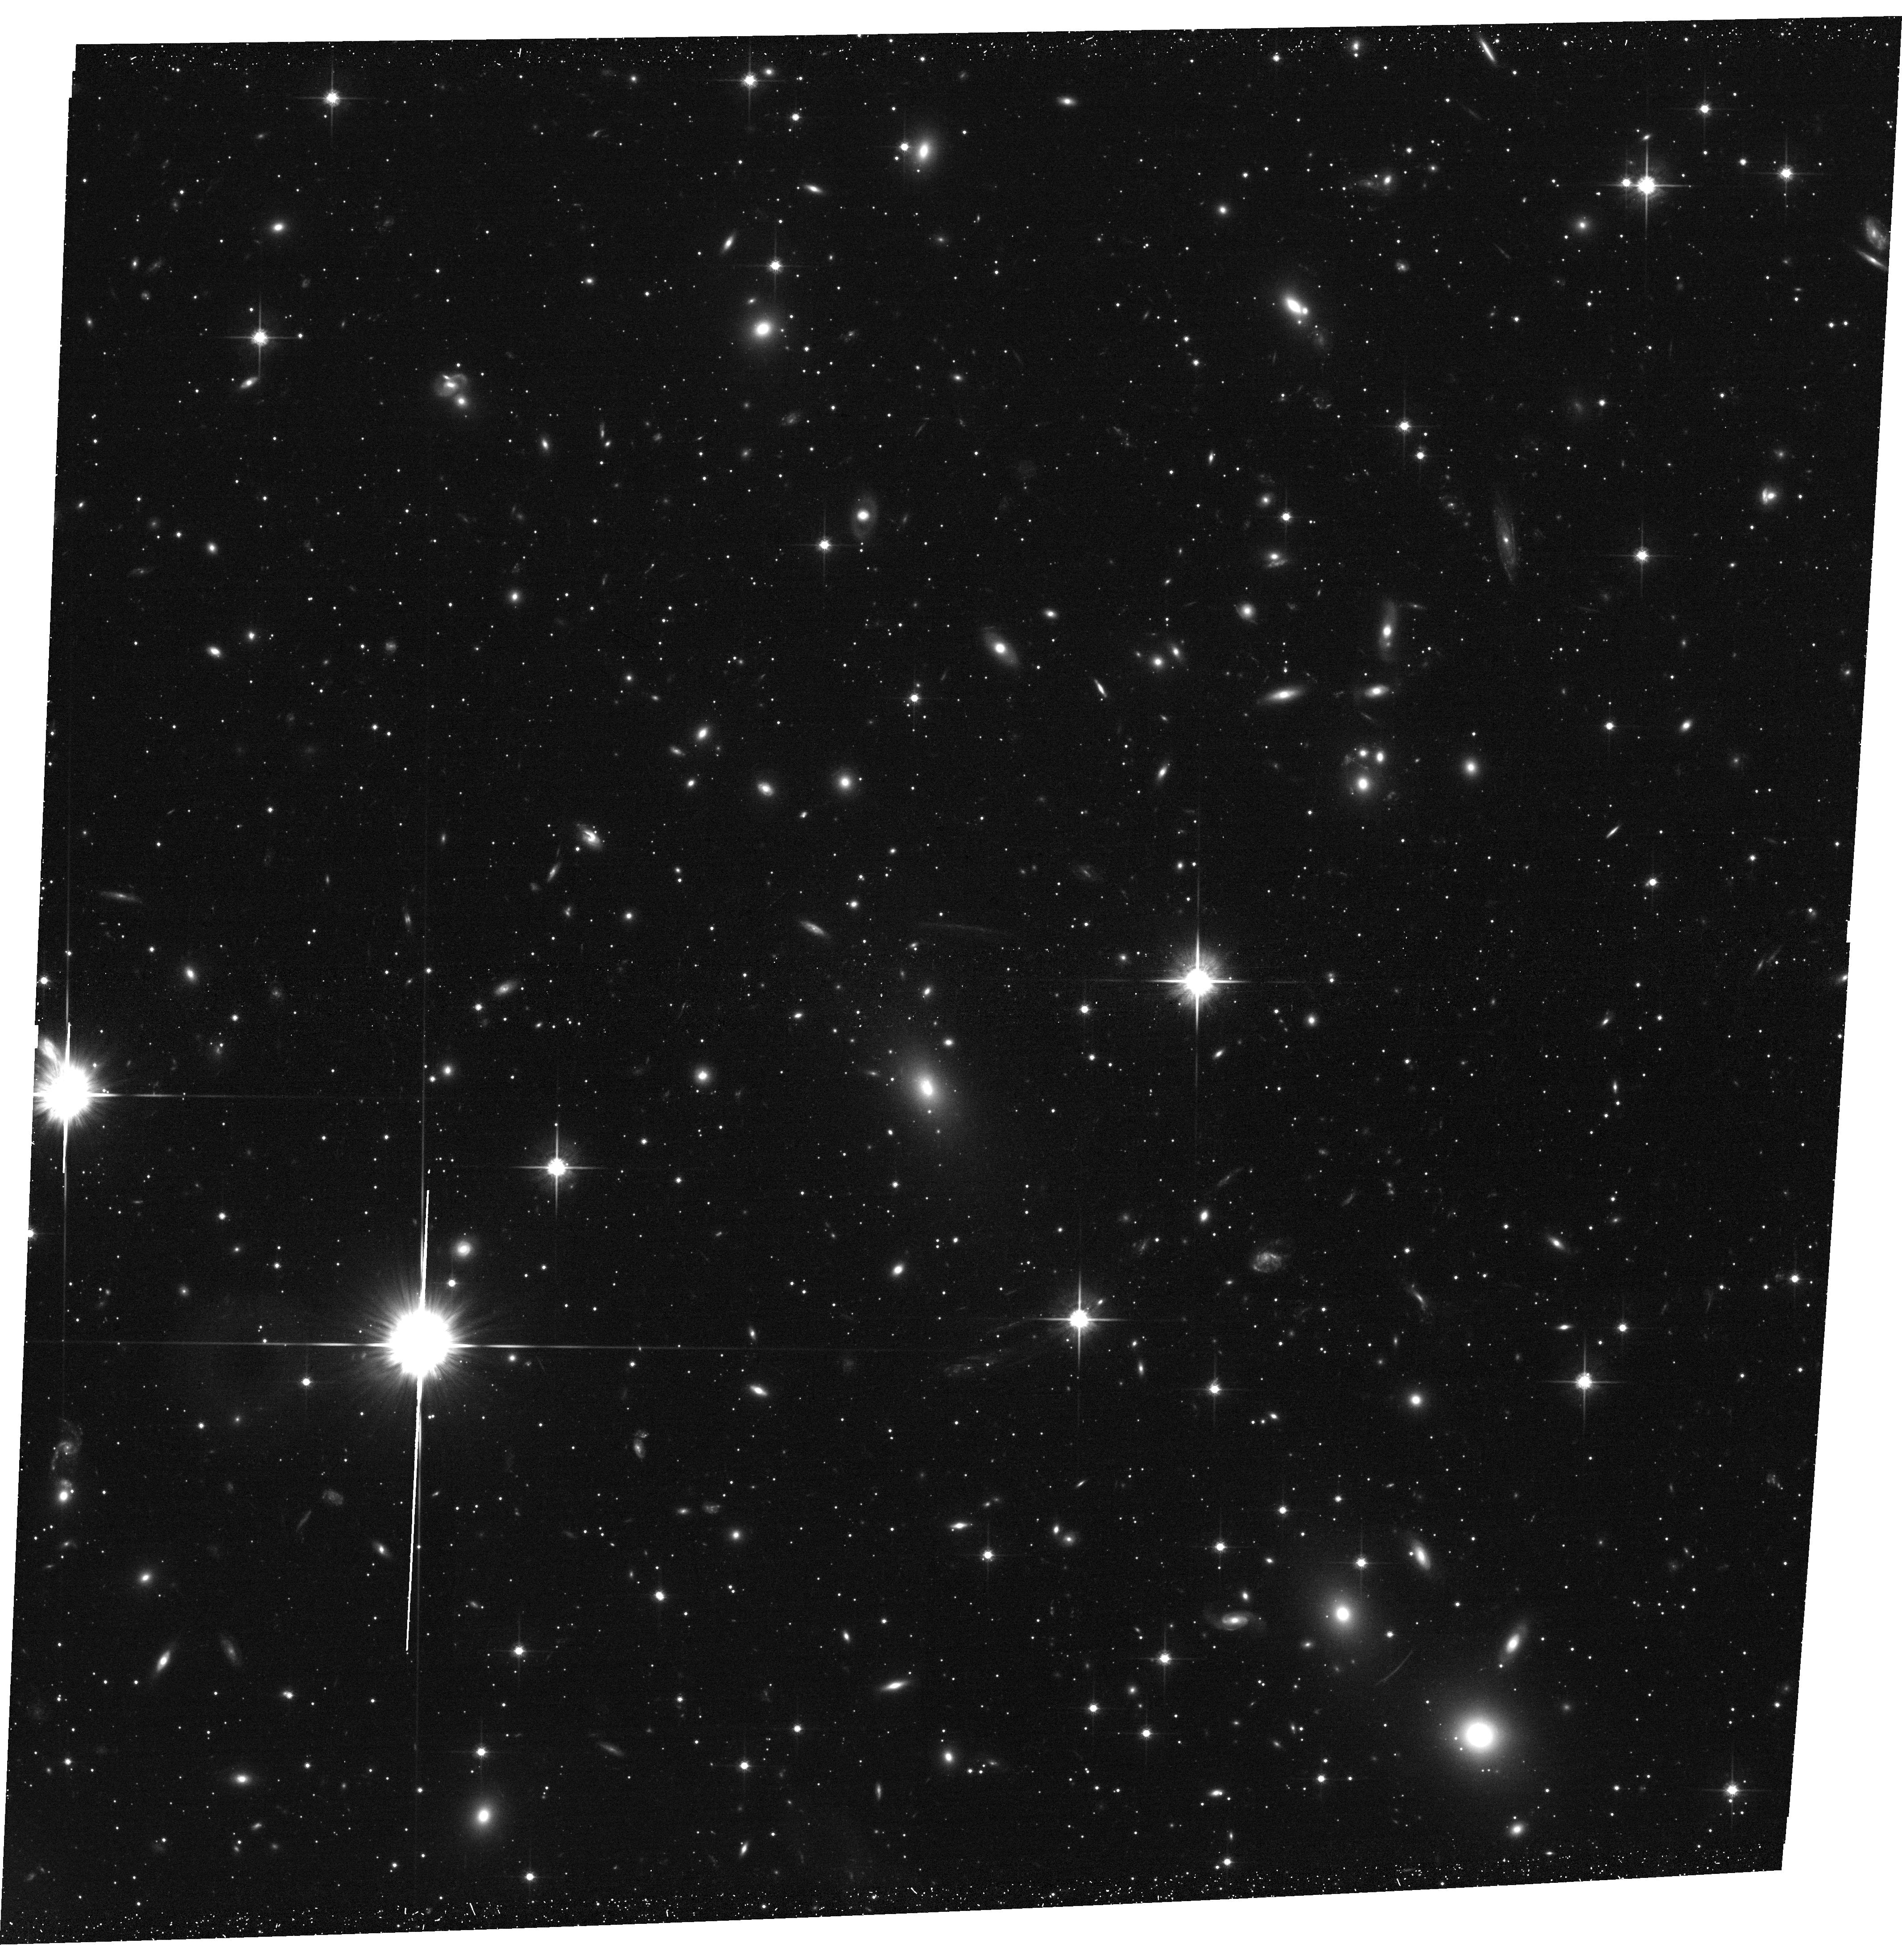
Target: SMACSJ0549.3-6205. Instrument: ACS/WFC. Filter: F814W. Exposure: 24 min. Observation ID: hst_12166_3j_acs_wfc_f814w_jbkz3j

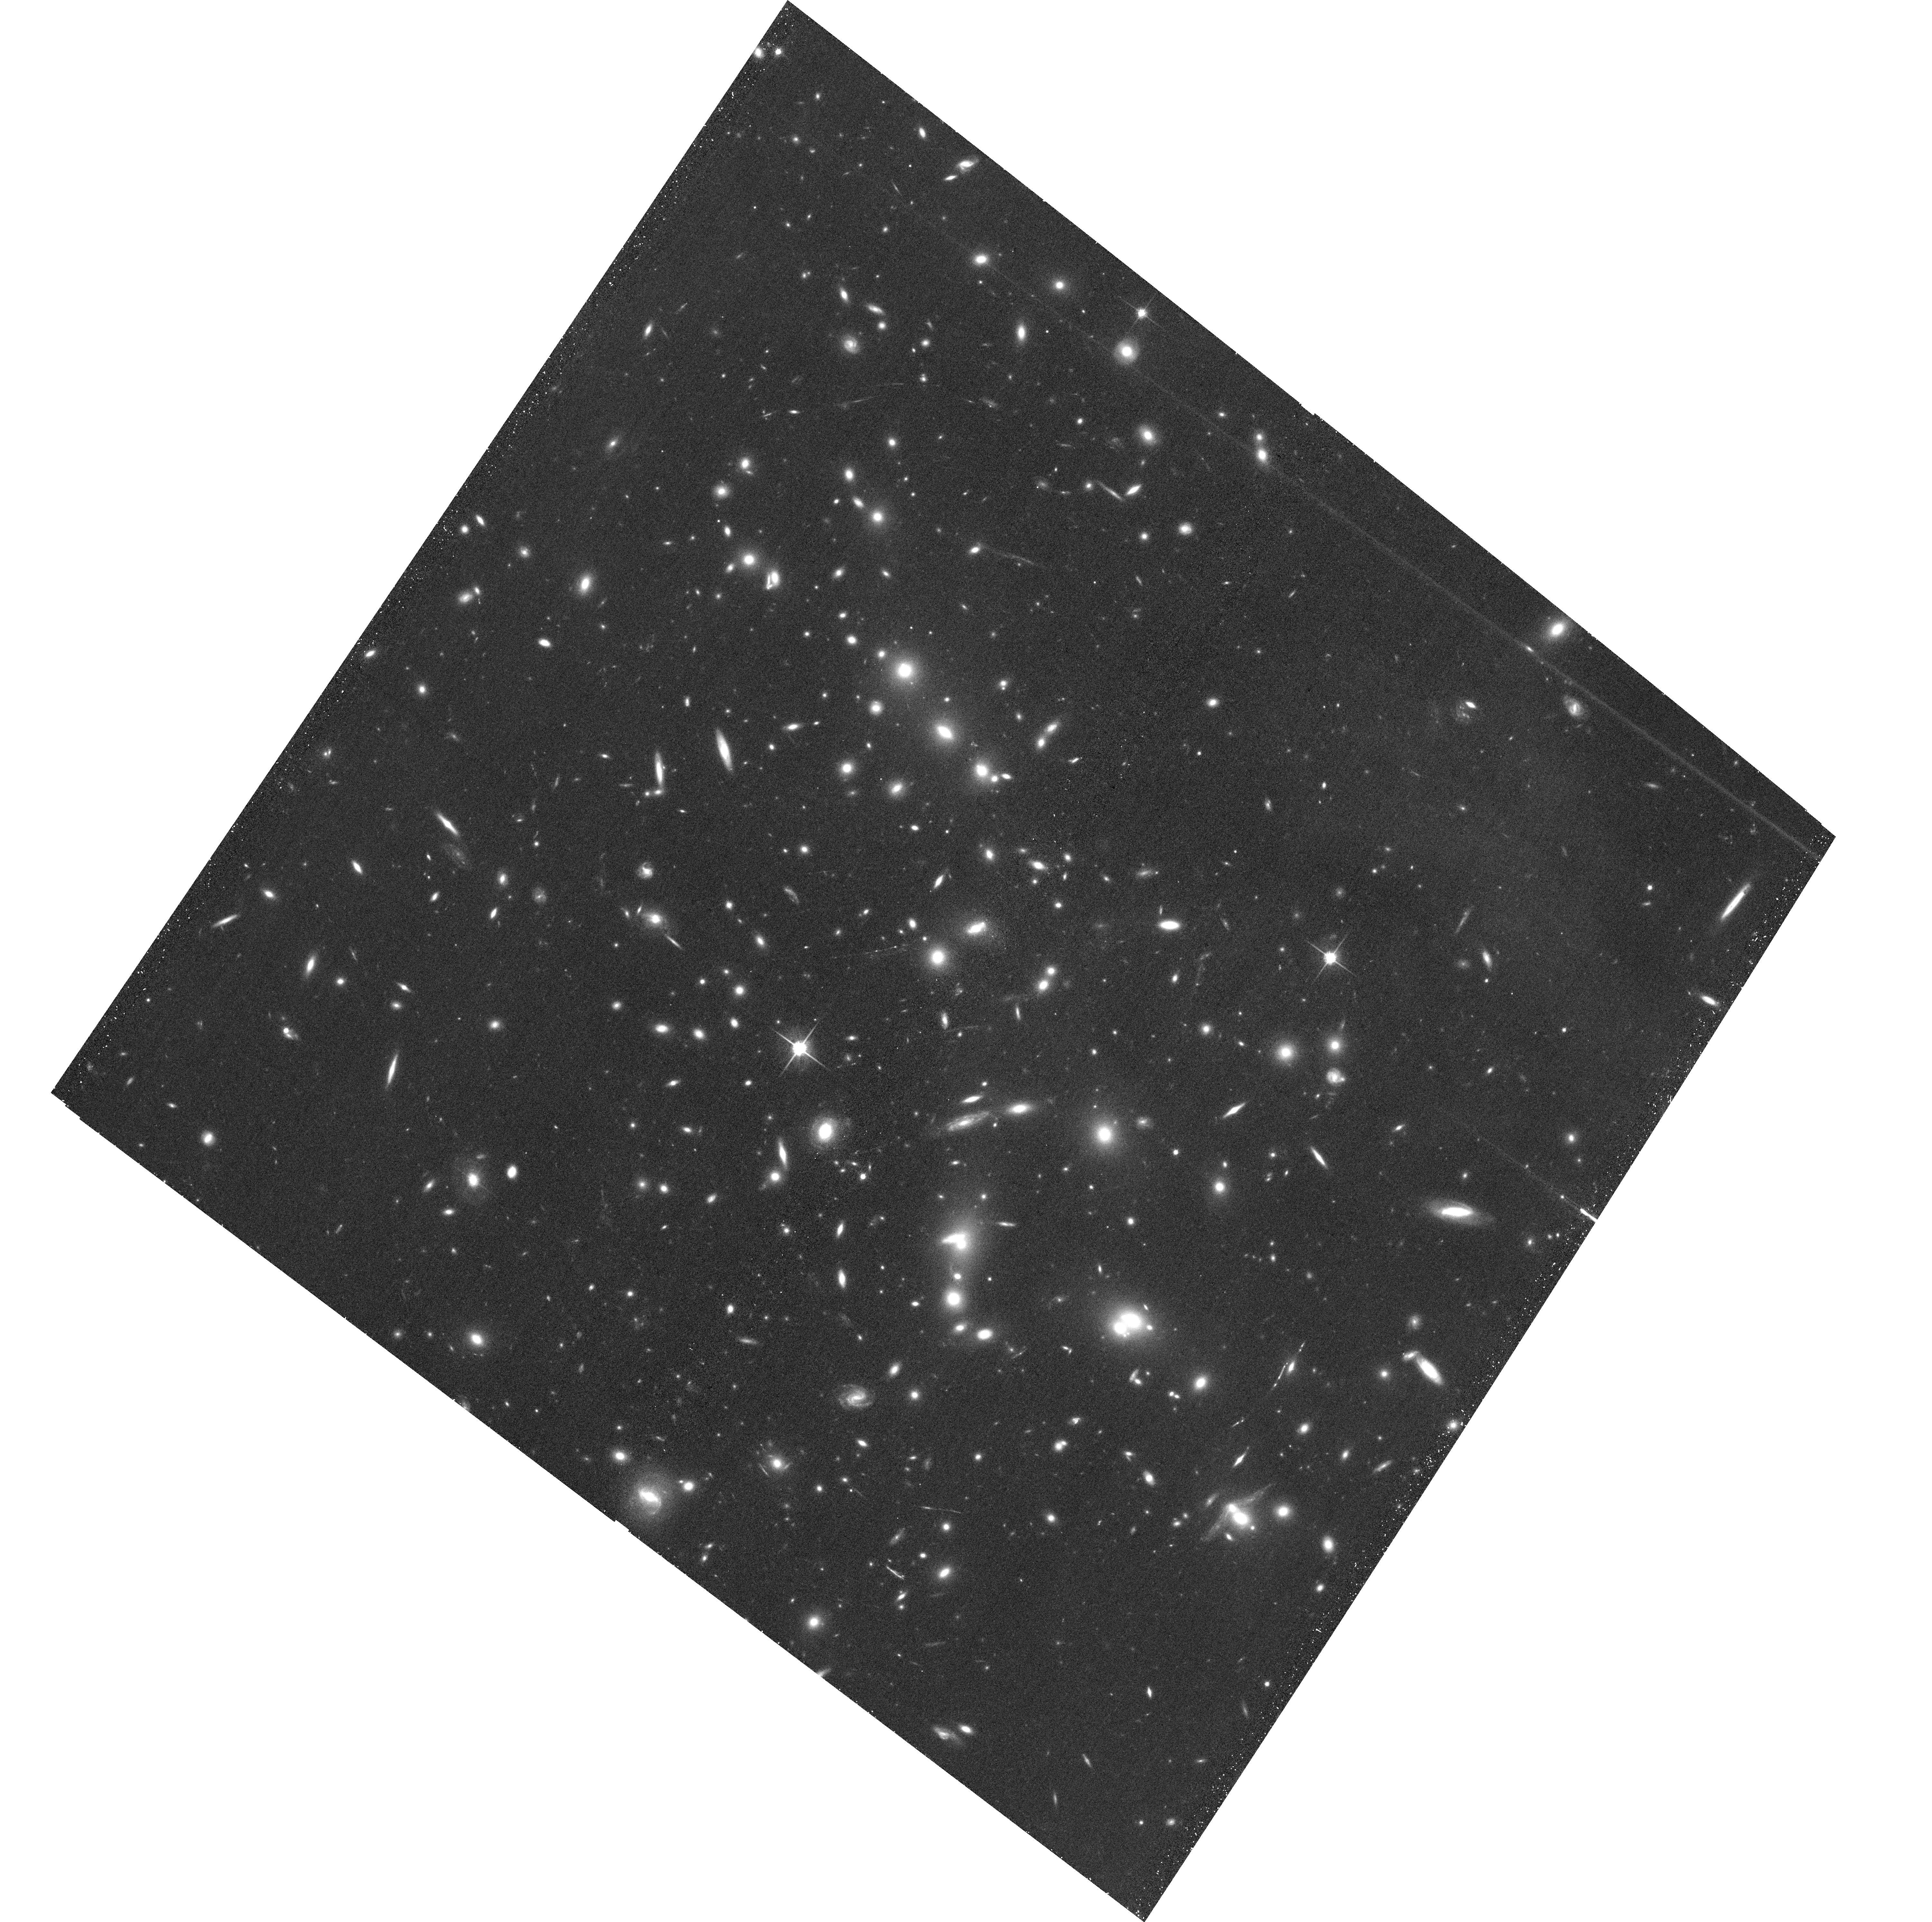
Target: MACSJ0032.1+1808. Instrument: ACS/WFC. Filter: F814W. Exposure: 24 min. Observation ID: hst_12166_0e_acs_wfc_f814w_jbkz0e

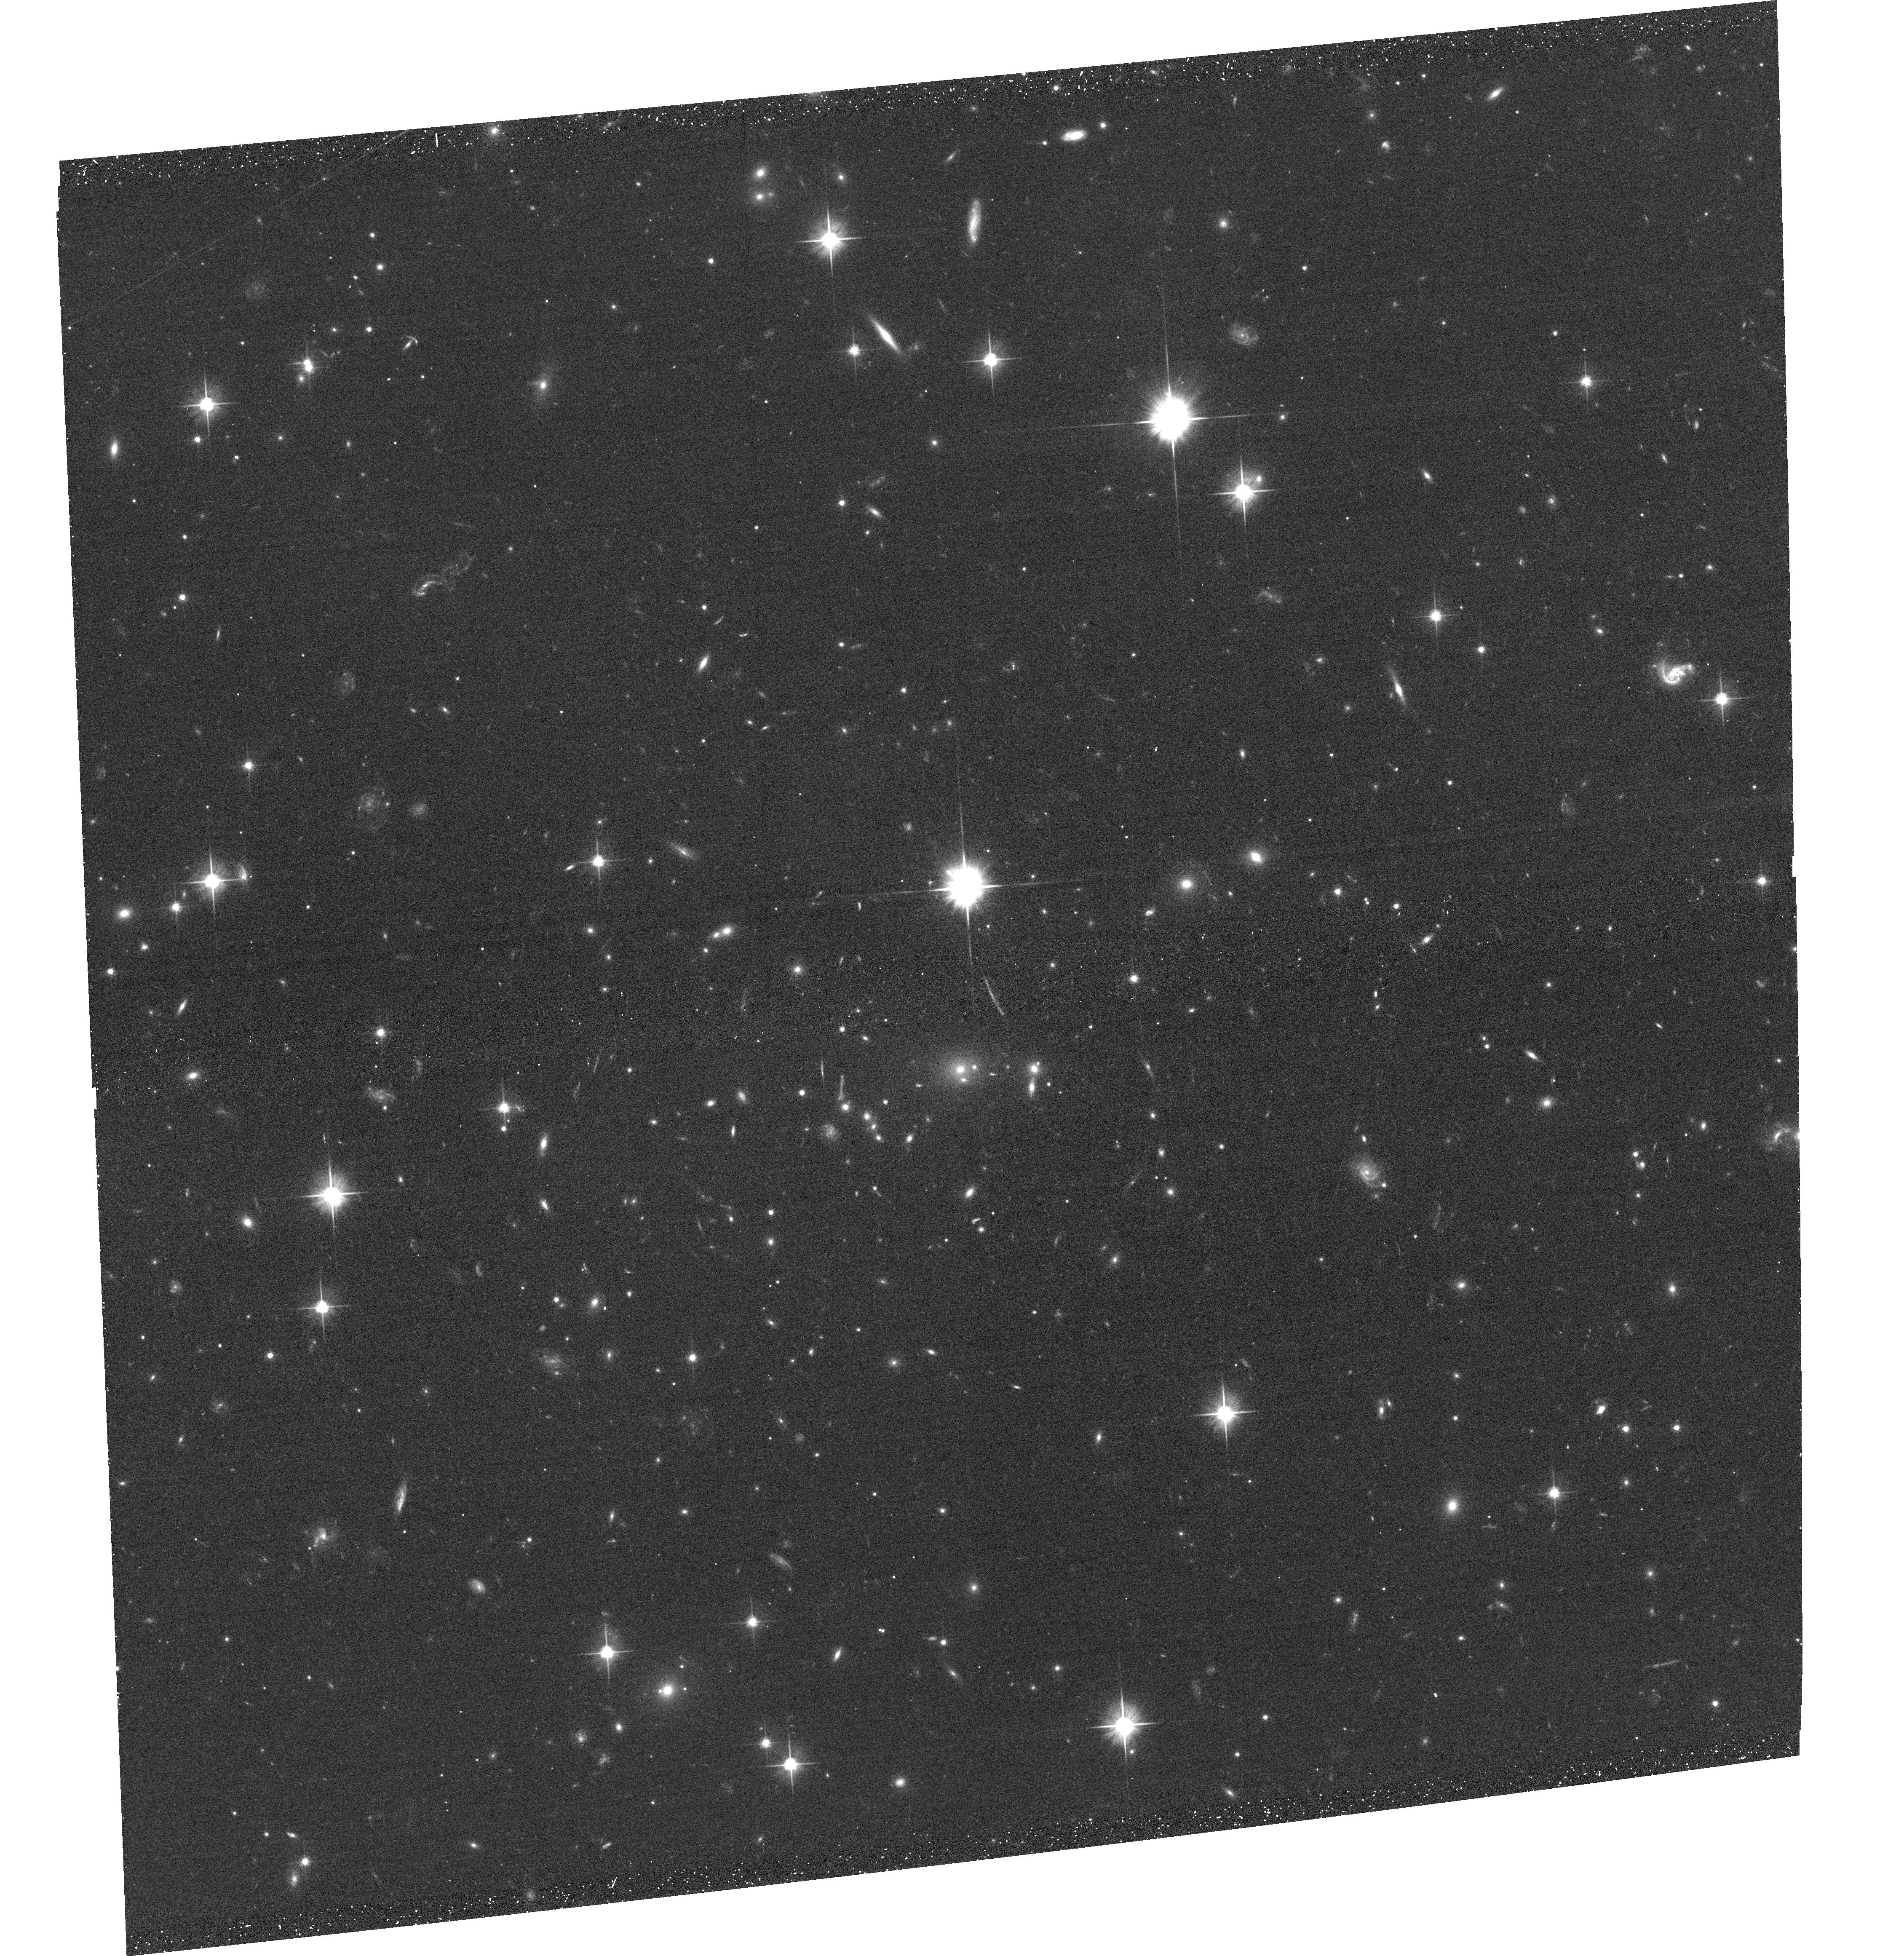
Target: SMACSJ0723.3-7327. Instrument: ACS/WFC. Filter: F606W. Exposure: 20 min. Observation ID: hst_12166_89_acs_wfc_f606w_jbkz89

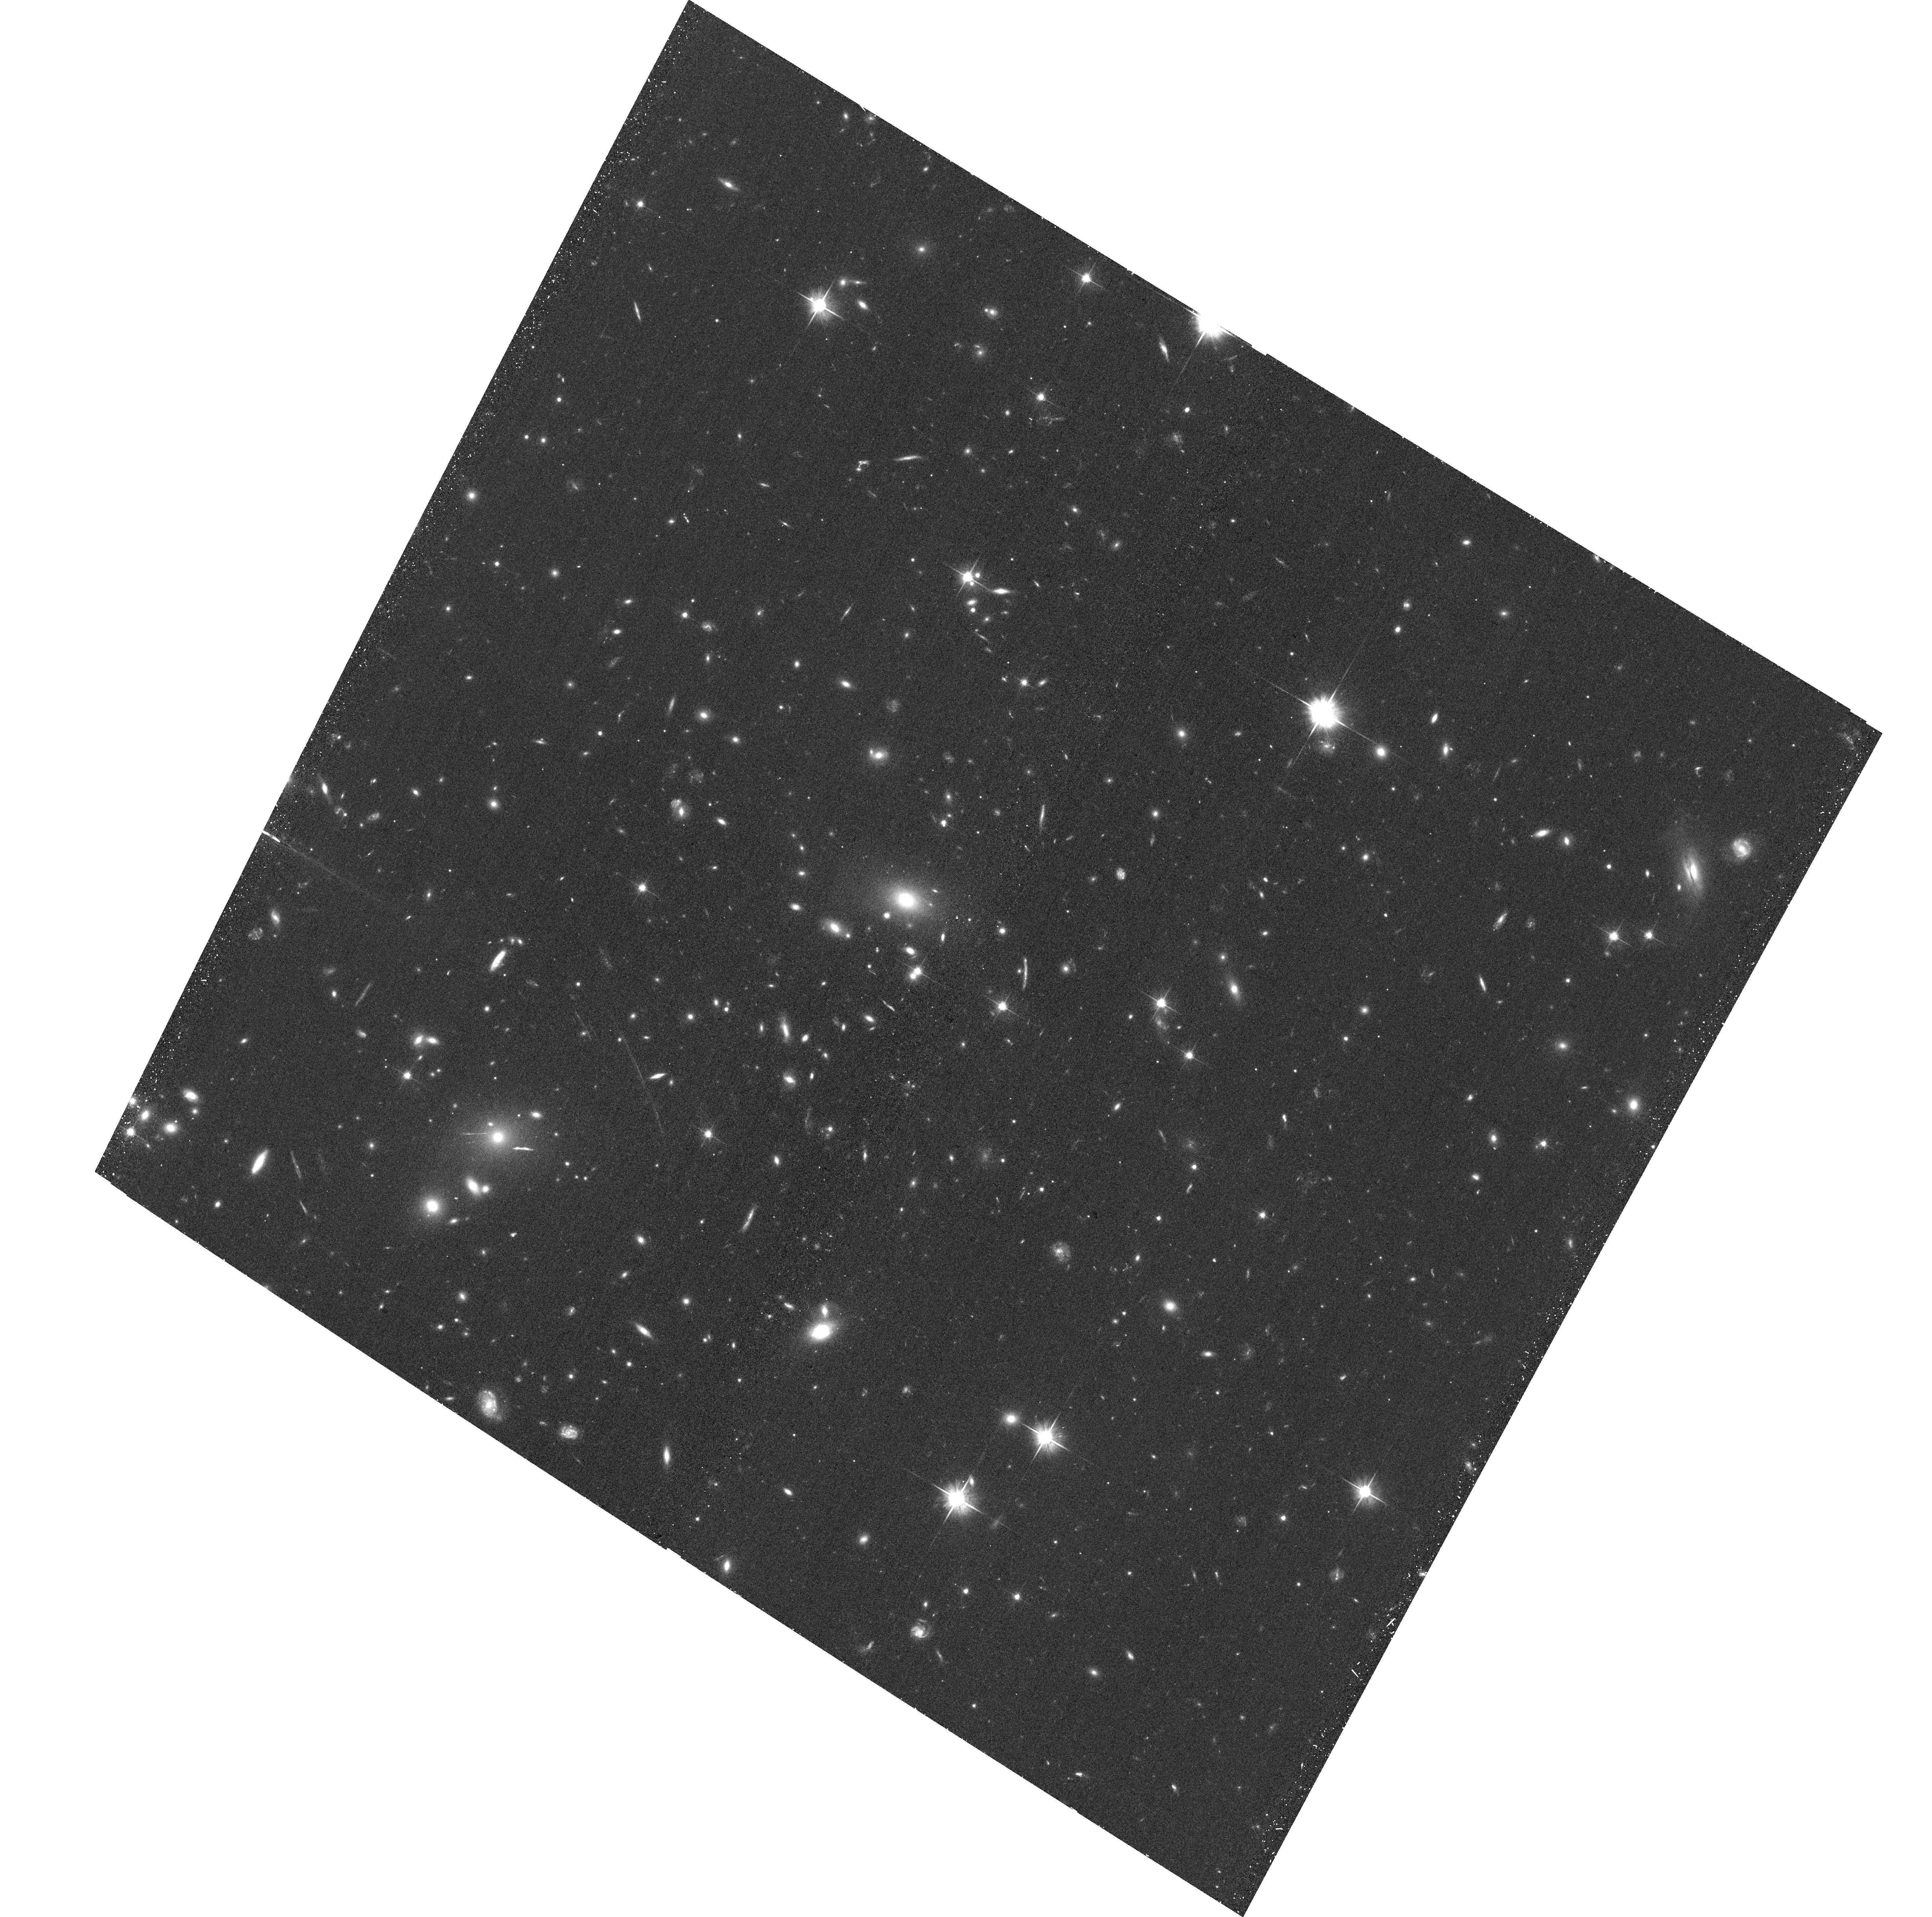
Target: SMACSJ2031.8-4036. Instrument: ACS/WFC. Filter: F606W. Exposure: 20 min. Observation ID: hst_12166_91_acs_wfc_f606w_jbkz91

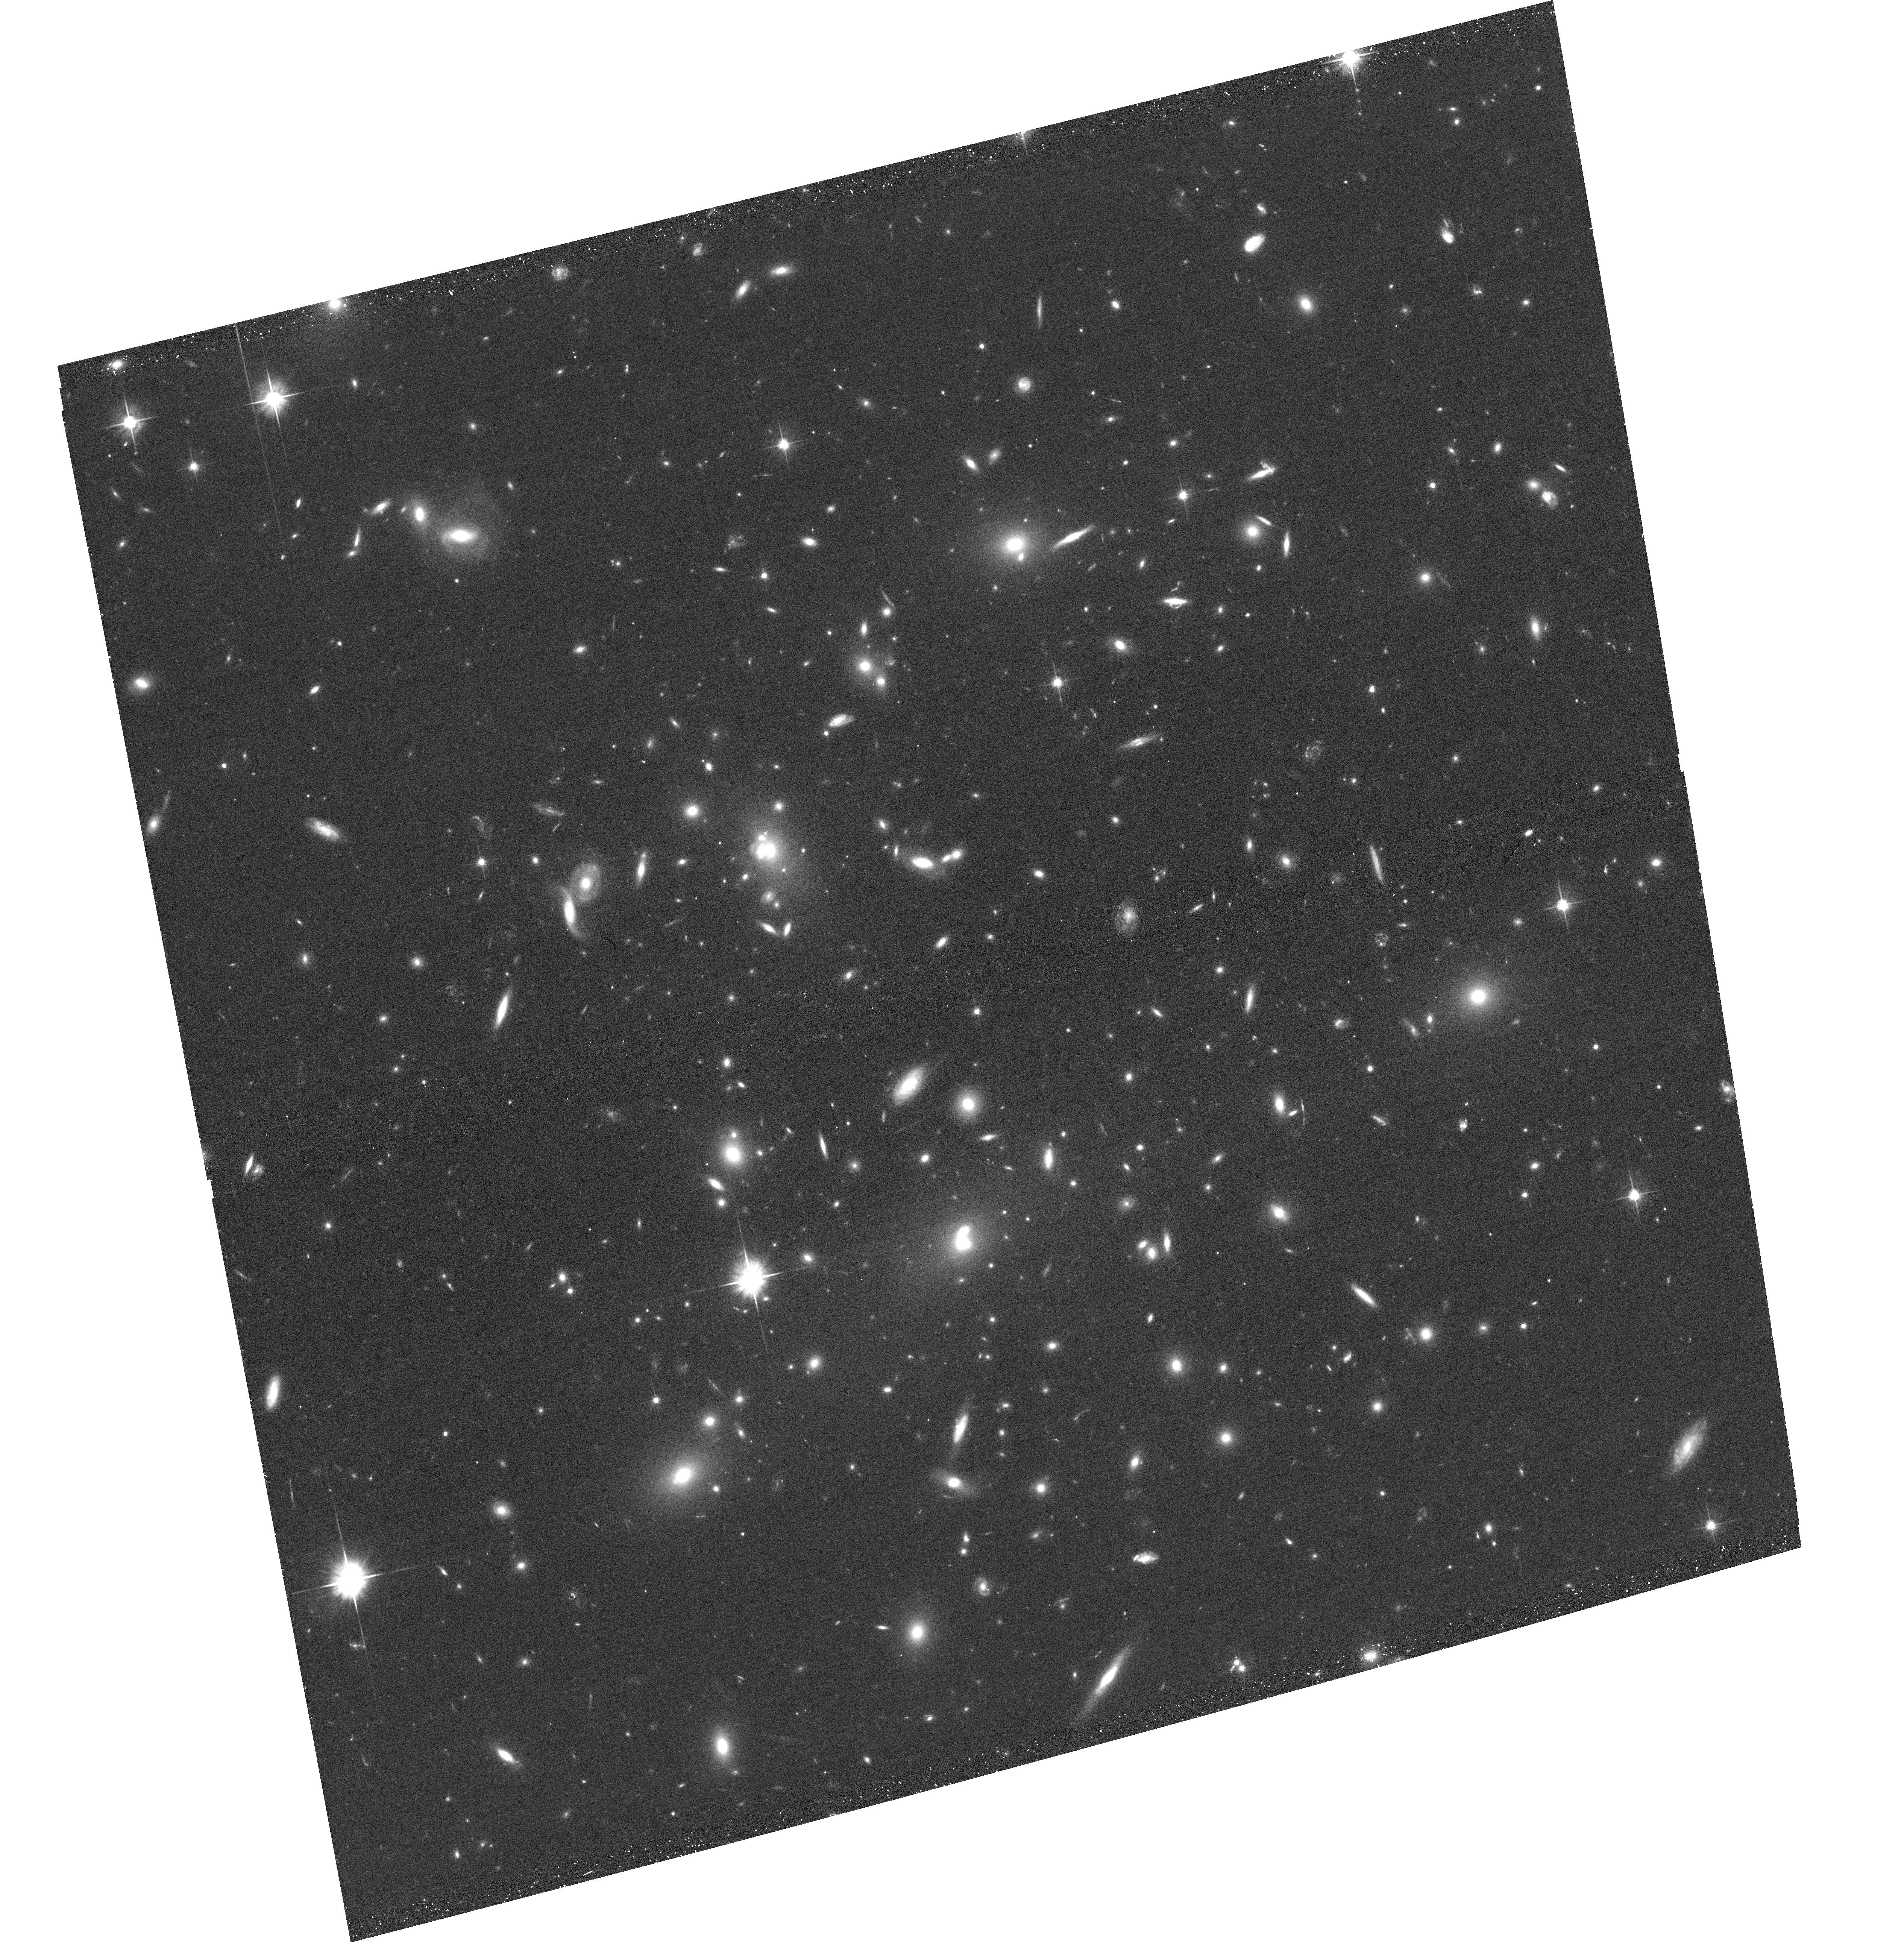
Target: MACSJ2241.8+1732. Instrument: ACS/WFC. Filter: F606W. Exposure: 20 min. Observation ID: hst_12166_72_acs_wfc_f606w_jbkz72

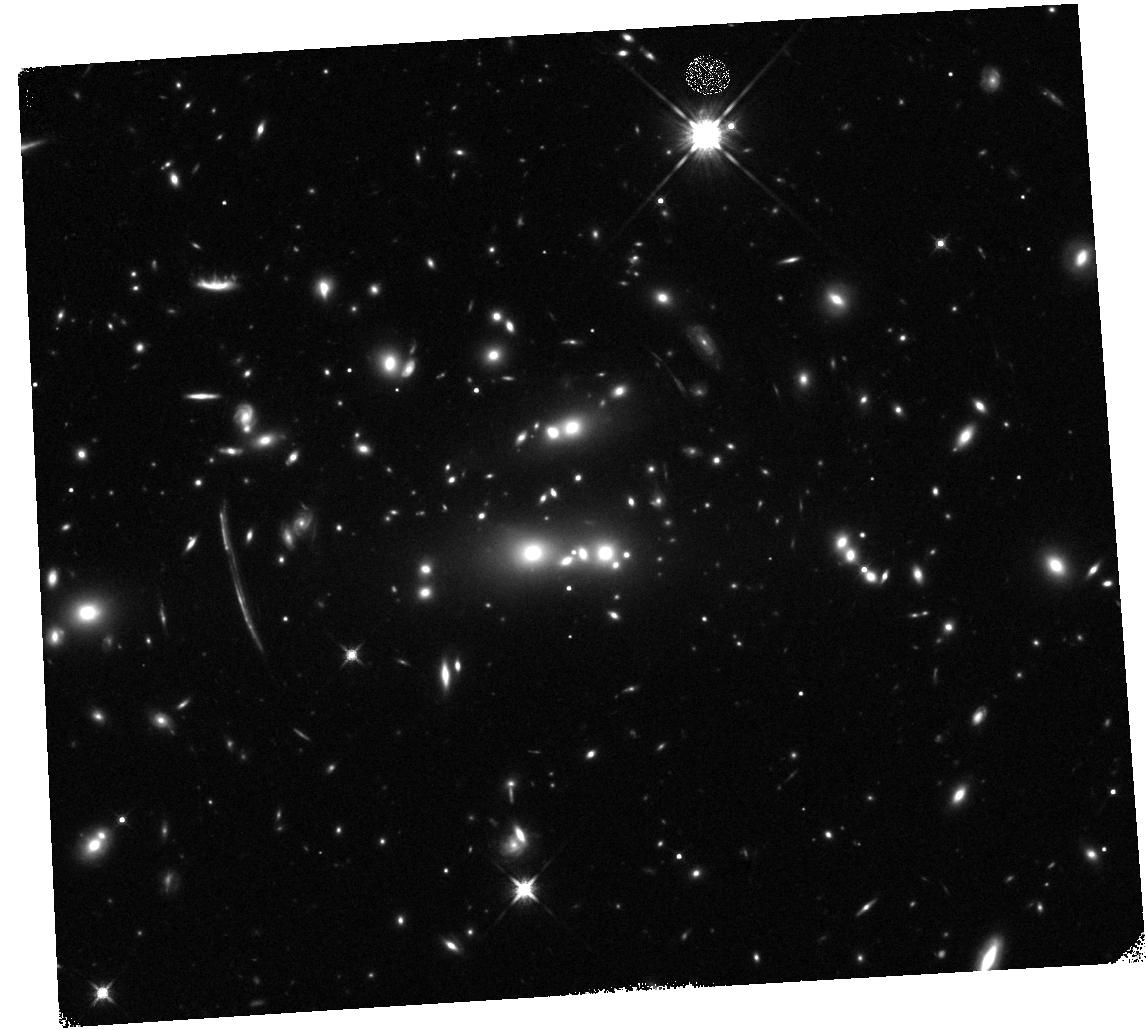
Target: MACSJ0451.9+0006. Instrument: WFC3/IR. Filter: F140W. Exposure: 12 min. Observation ID: hst_12166_9m_wfc3_ir_f140w_ibkz9m

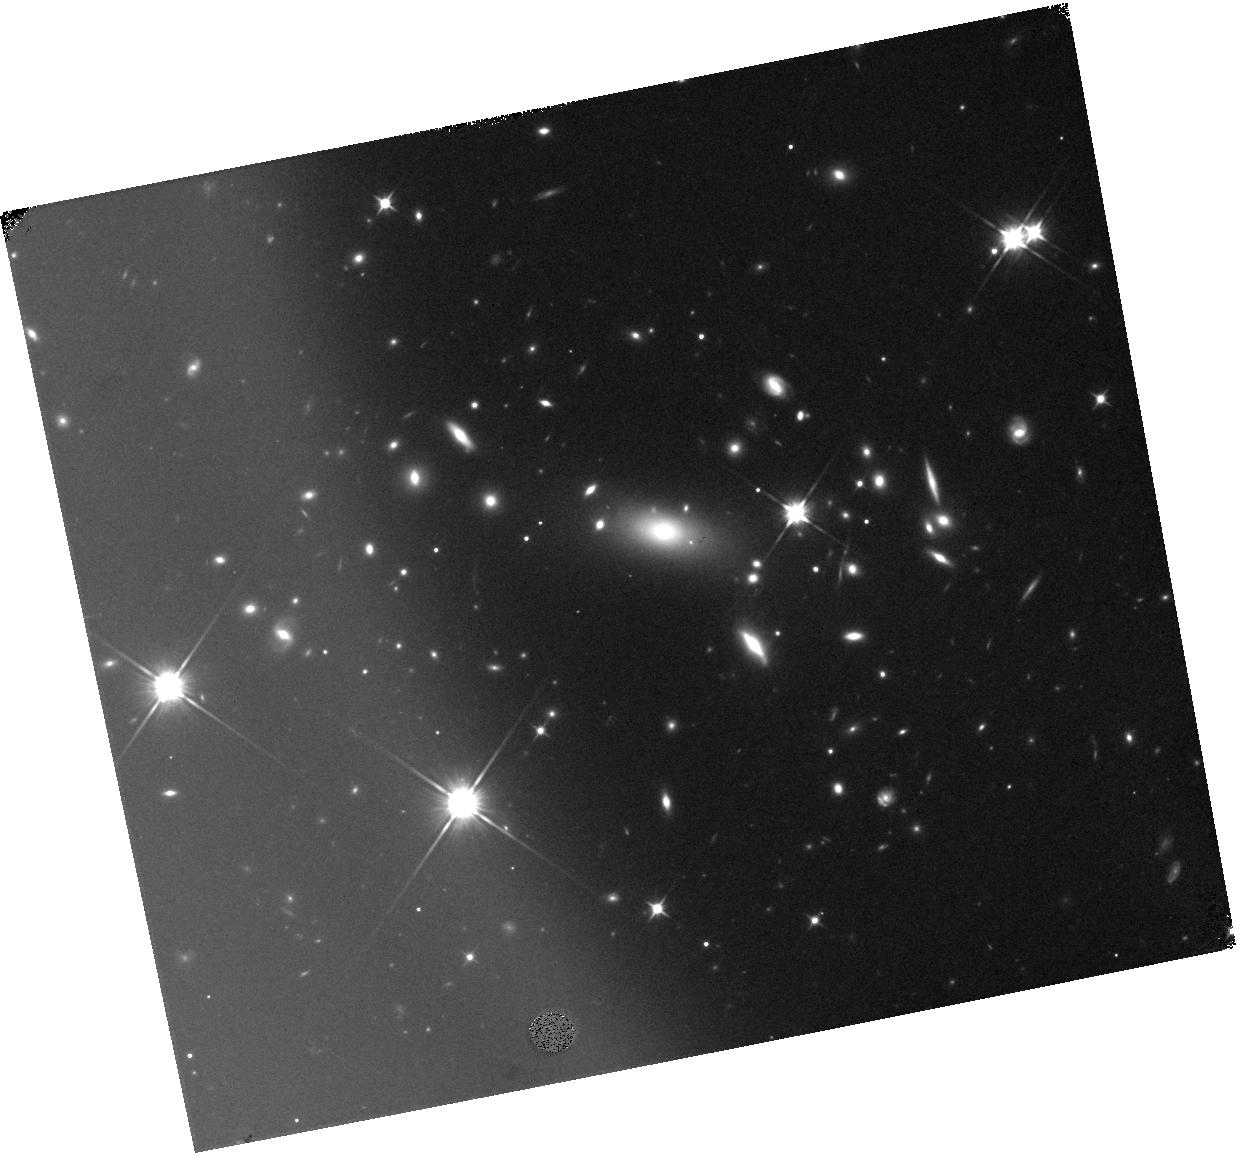
Target: MACSJ0712.3+5931. Instrument: WFC3/IR. Filter: F110W. Exposure: 12 min. Observation ID: hst_12166_9o_wfc3_ir_f110w_ibkz9o

A Snapshot Survey of The Most Massive Clusters of Galaxies (PI: Ebeling, Harald)

We propose the continuation of our highly successful HST/ACS SNAPshot survey of a sample of 123 very X-ray luminous clusters in the redshift range 0.3-0.7, detected and compiled by the MACS cluster survey. As demonstrated by dedicated HST observations of the 12 most distant MACS clusters (GO-09722) as well as by the MACS SNAPshots of an additional 25 obtained with ACS so far in Cycles 14 and 15, these systems frequently exhibit strong gravitational lensing as well as spectacular examples of violent galaxy evolution. A large number of additional MACS SNAPs have since been obtained with WFPC2, leading to the discovery of several more powerful cluster lenses. The dramatic loss, however, of depth, field-of-view, and angular resolution compared to ACS led to significantly reduced scientific returns, underlining the need for ACS for this project. The proposed observations will provide important constraints on the cluster mass distributions, on the physical nature of ! galaxy-galaxy and galaxy-gas interactions in cluster cores, and will yield a set of optically bright, lensed galaxies for further 8-10m spectroscopy. For those of our targets with existing ACS SNAPshot images, we propose SNAPshots in the WFC3 F110W and F140W passbands to obtain colour information that will greatly improve the secure identification of multiple-image systems and may, in the form of F606W or F814W dropouts, lead to the lensing-enabled discovery of very distant galaxies at z>5. Acknowledging the broad community interest in this sample (16 of the 25 targets of the approved MCT cluster program are MACS discoveries) we waive our data rights for these observations. This proposal is an updated and improved version of our successful Cycle 15 proposal of the same title. Alas, SNAP-10875 collected only six snapshots in the F606W or F814W passbands, due to, first, a clerical error at STScI which caused the program to be barred from execution for four months and, ultimately, the failure of ACS. With ACS restored, and WFC3 providing additional wavelength and redshift leverage, we wish to resume this previously approved project.